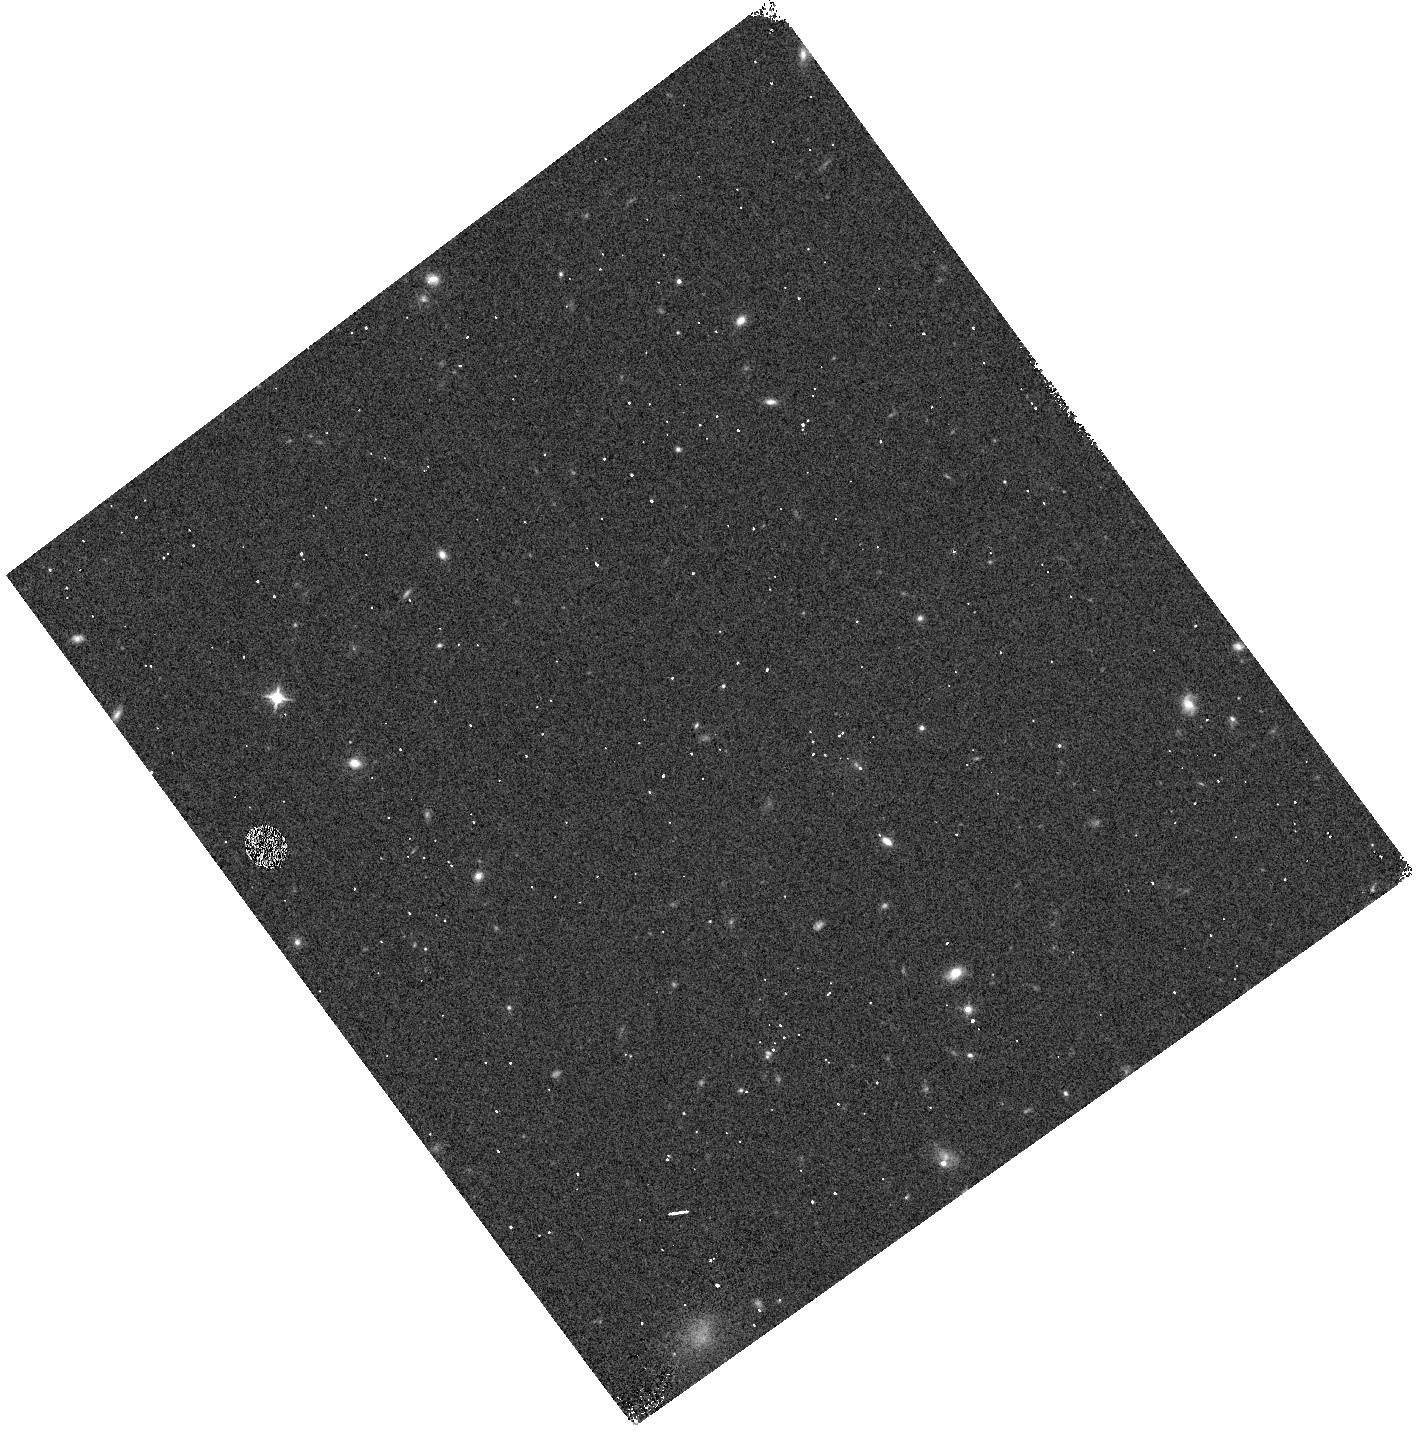
Target: GRB111209A. Instrument: WFC3/IR. Filter: F125W. Exposure: 3 min. Observation ID: hst_12786_03_wfc3_ir_f125w_ibwx03

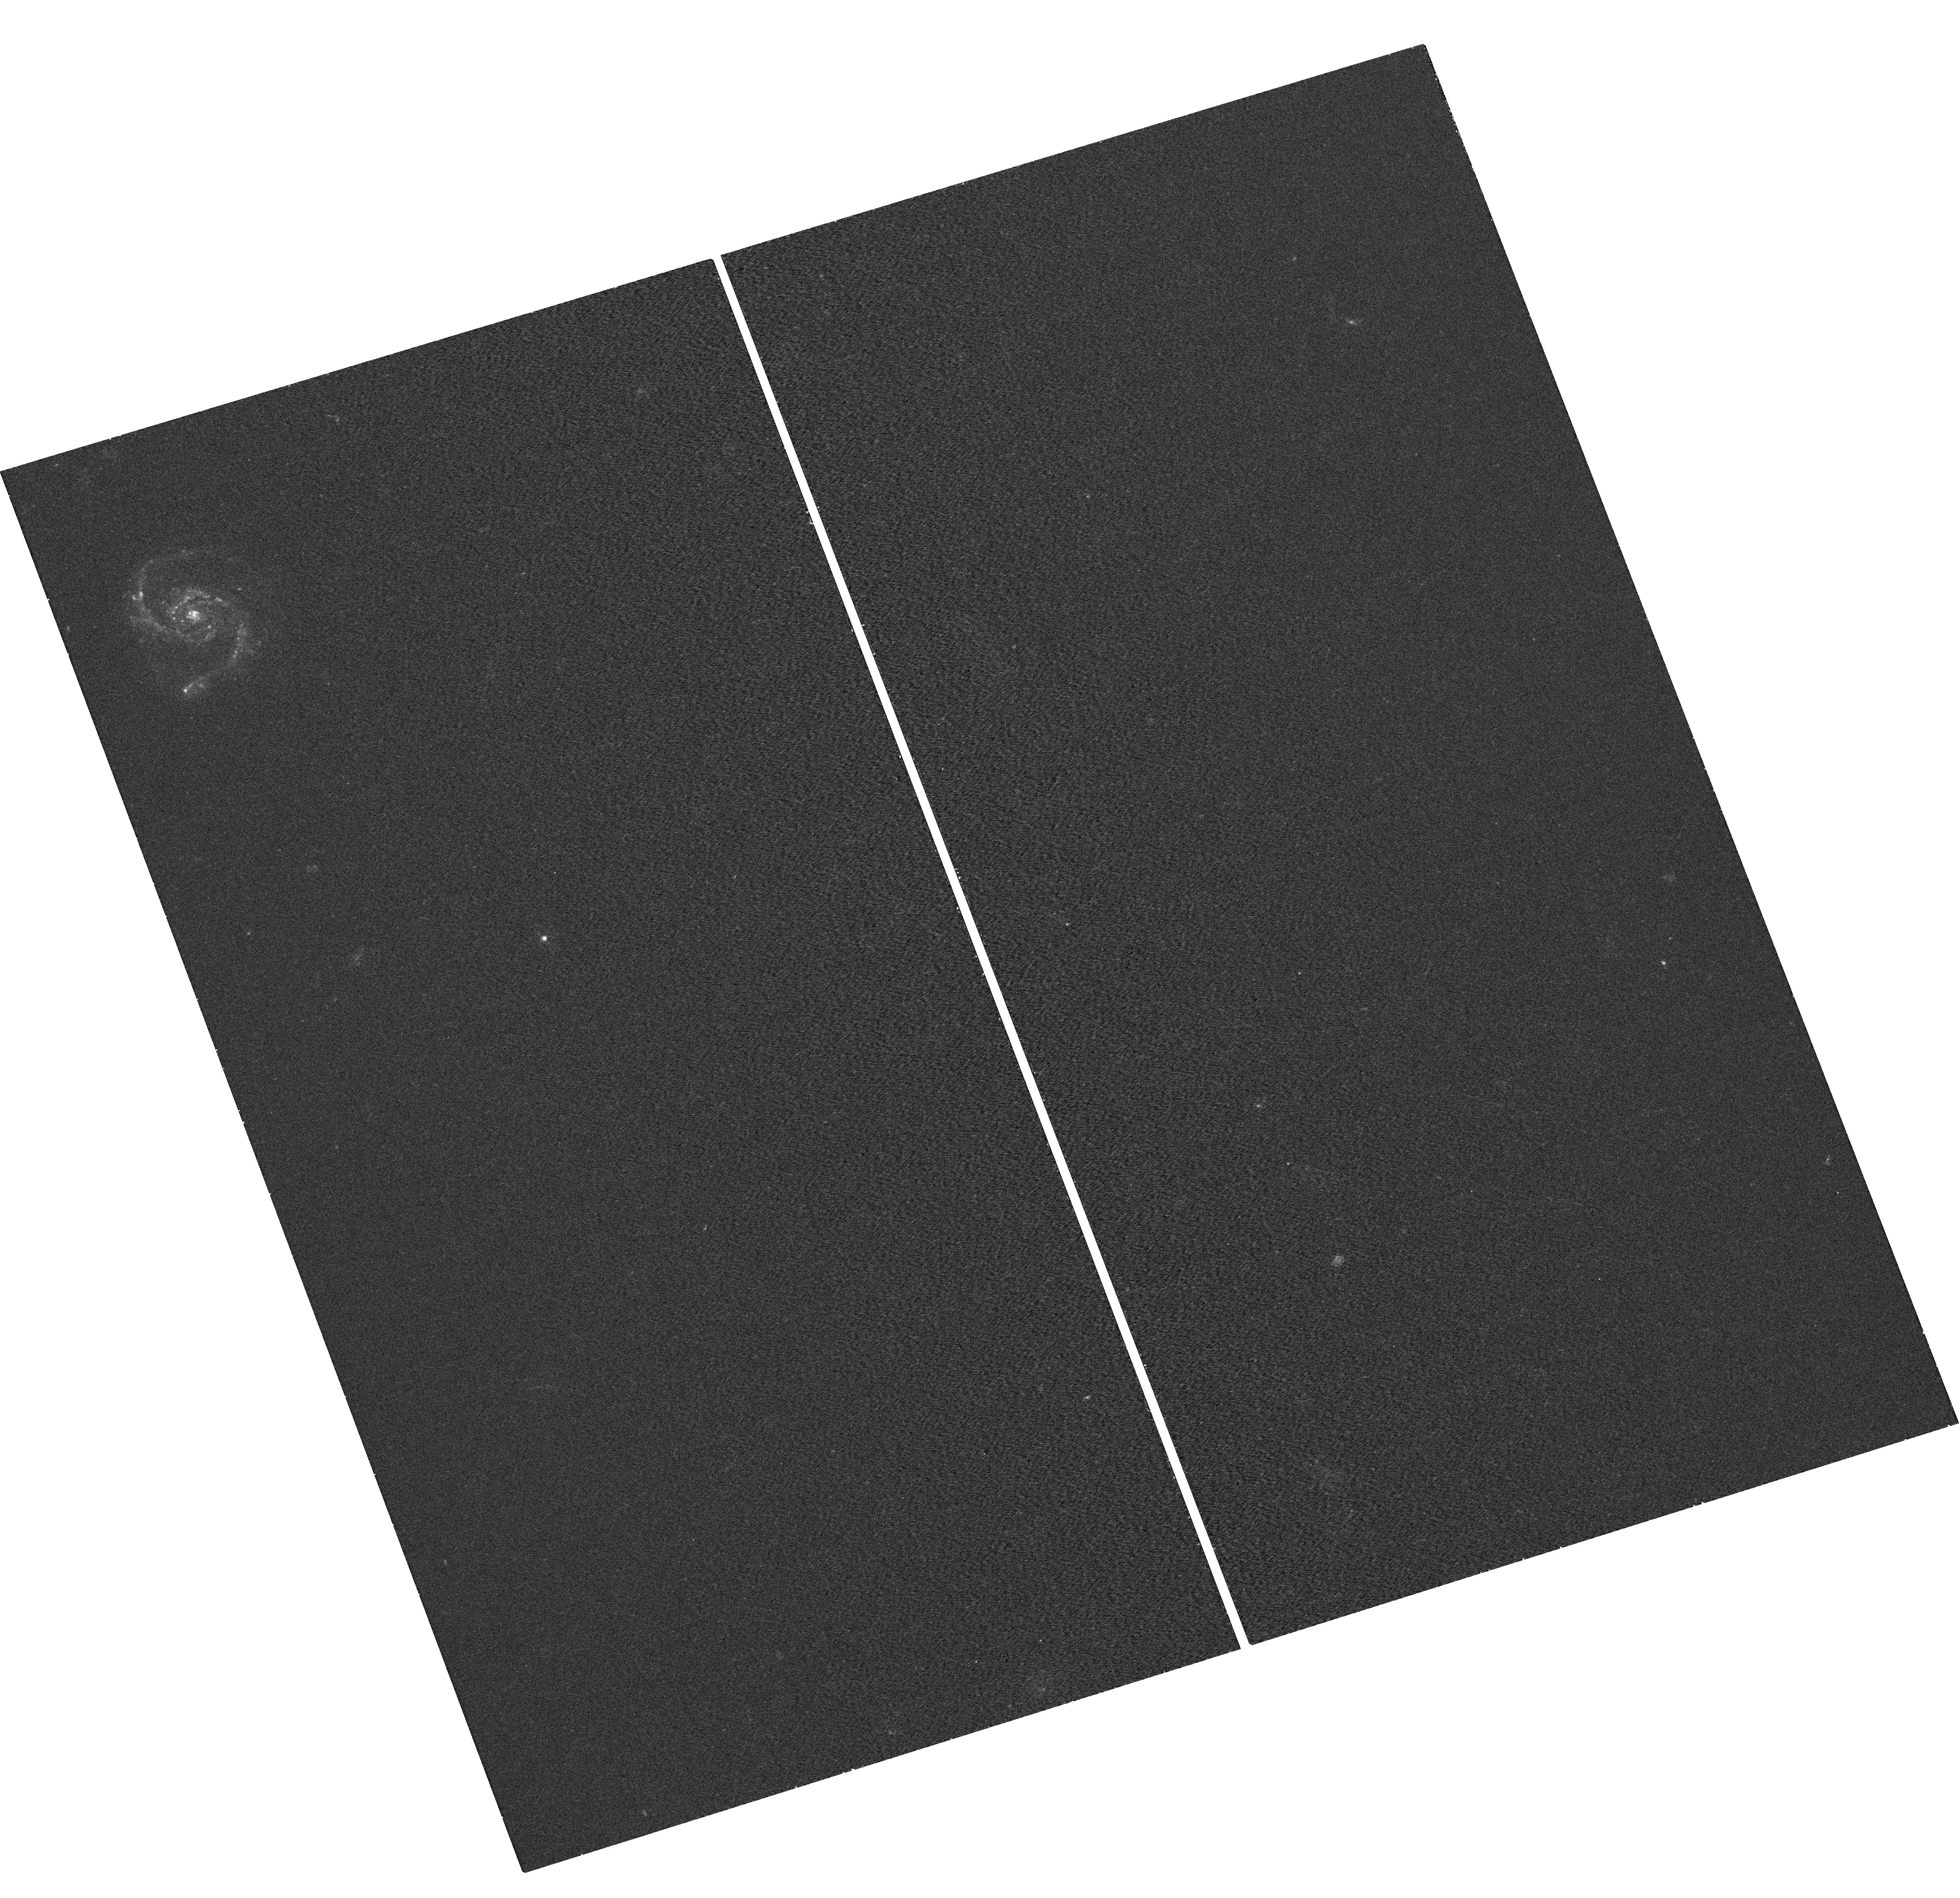
Target: GRB111209A. Instrument: WFC3/UVIS. Filter: F336W. Exposure: 18 min. Observation ID: hst_12786_01_wfc3_uvis_f336w_ibwx01

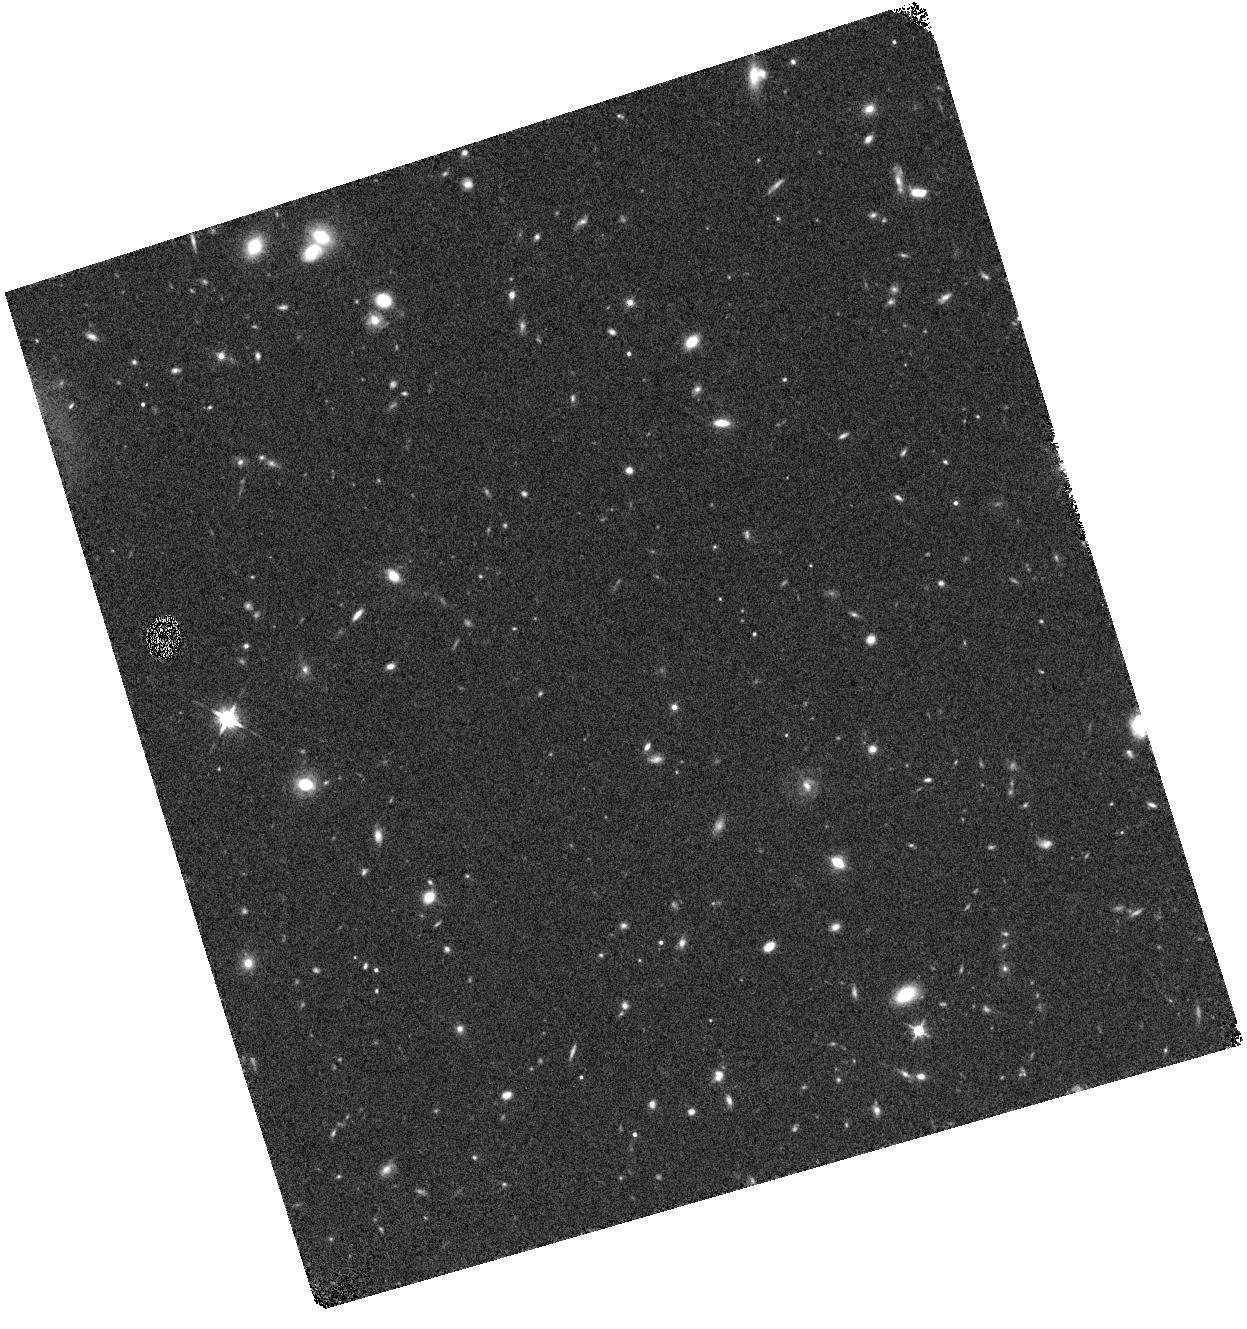
Target: GRB111209A. Instrument: WFC3/IR. Filter: F125W. Exposure: 18 min. Observation ID: hst_12786_01_wfc3_ir_f125w_ibwx01

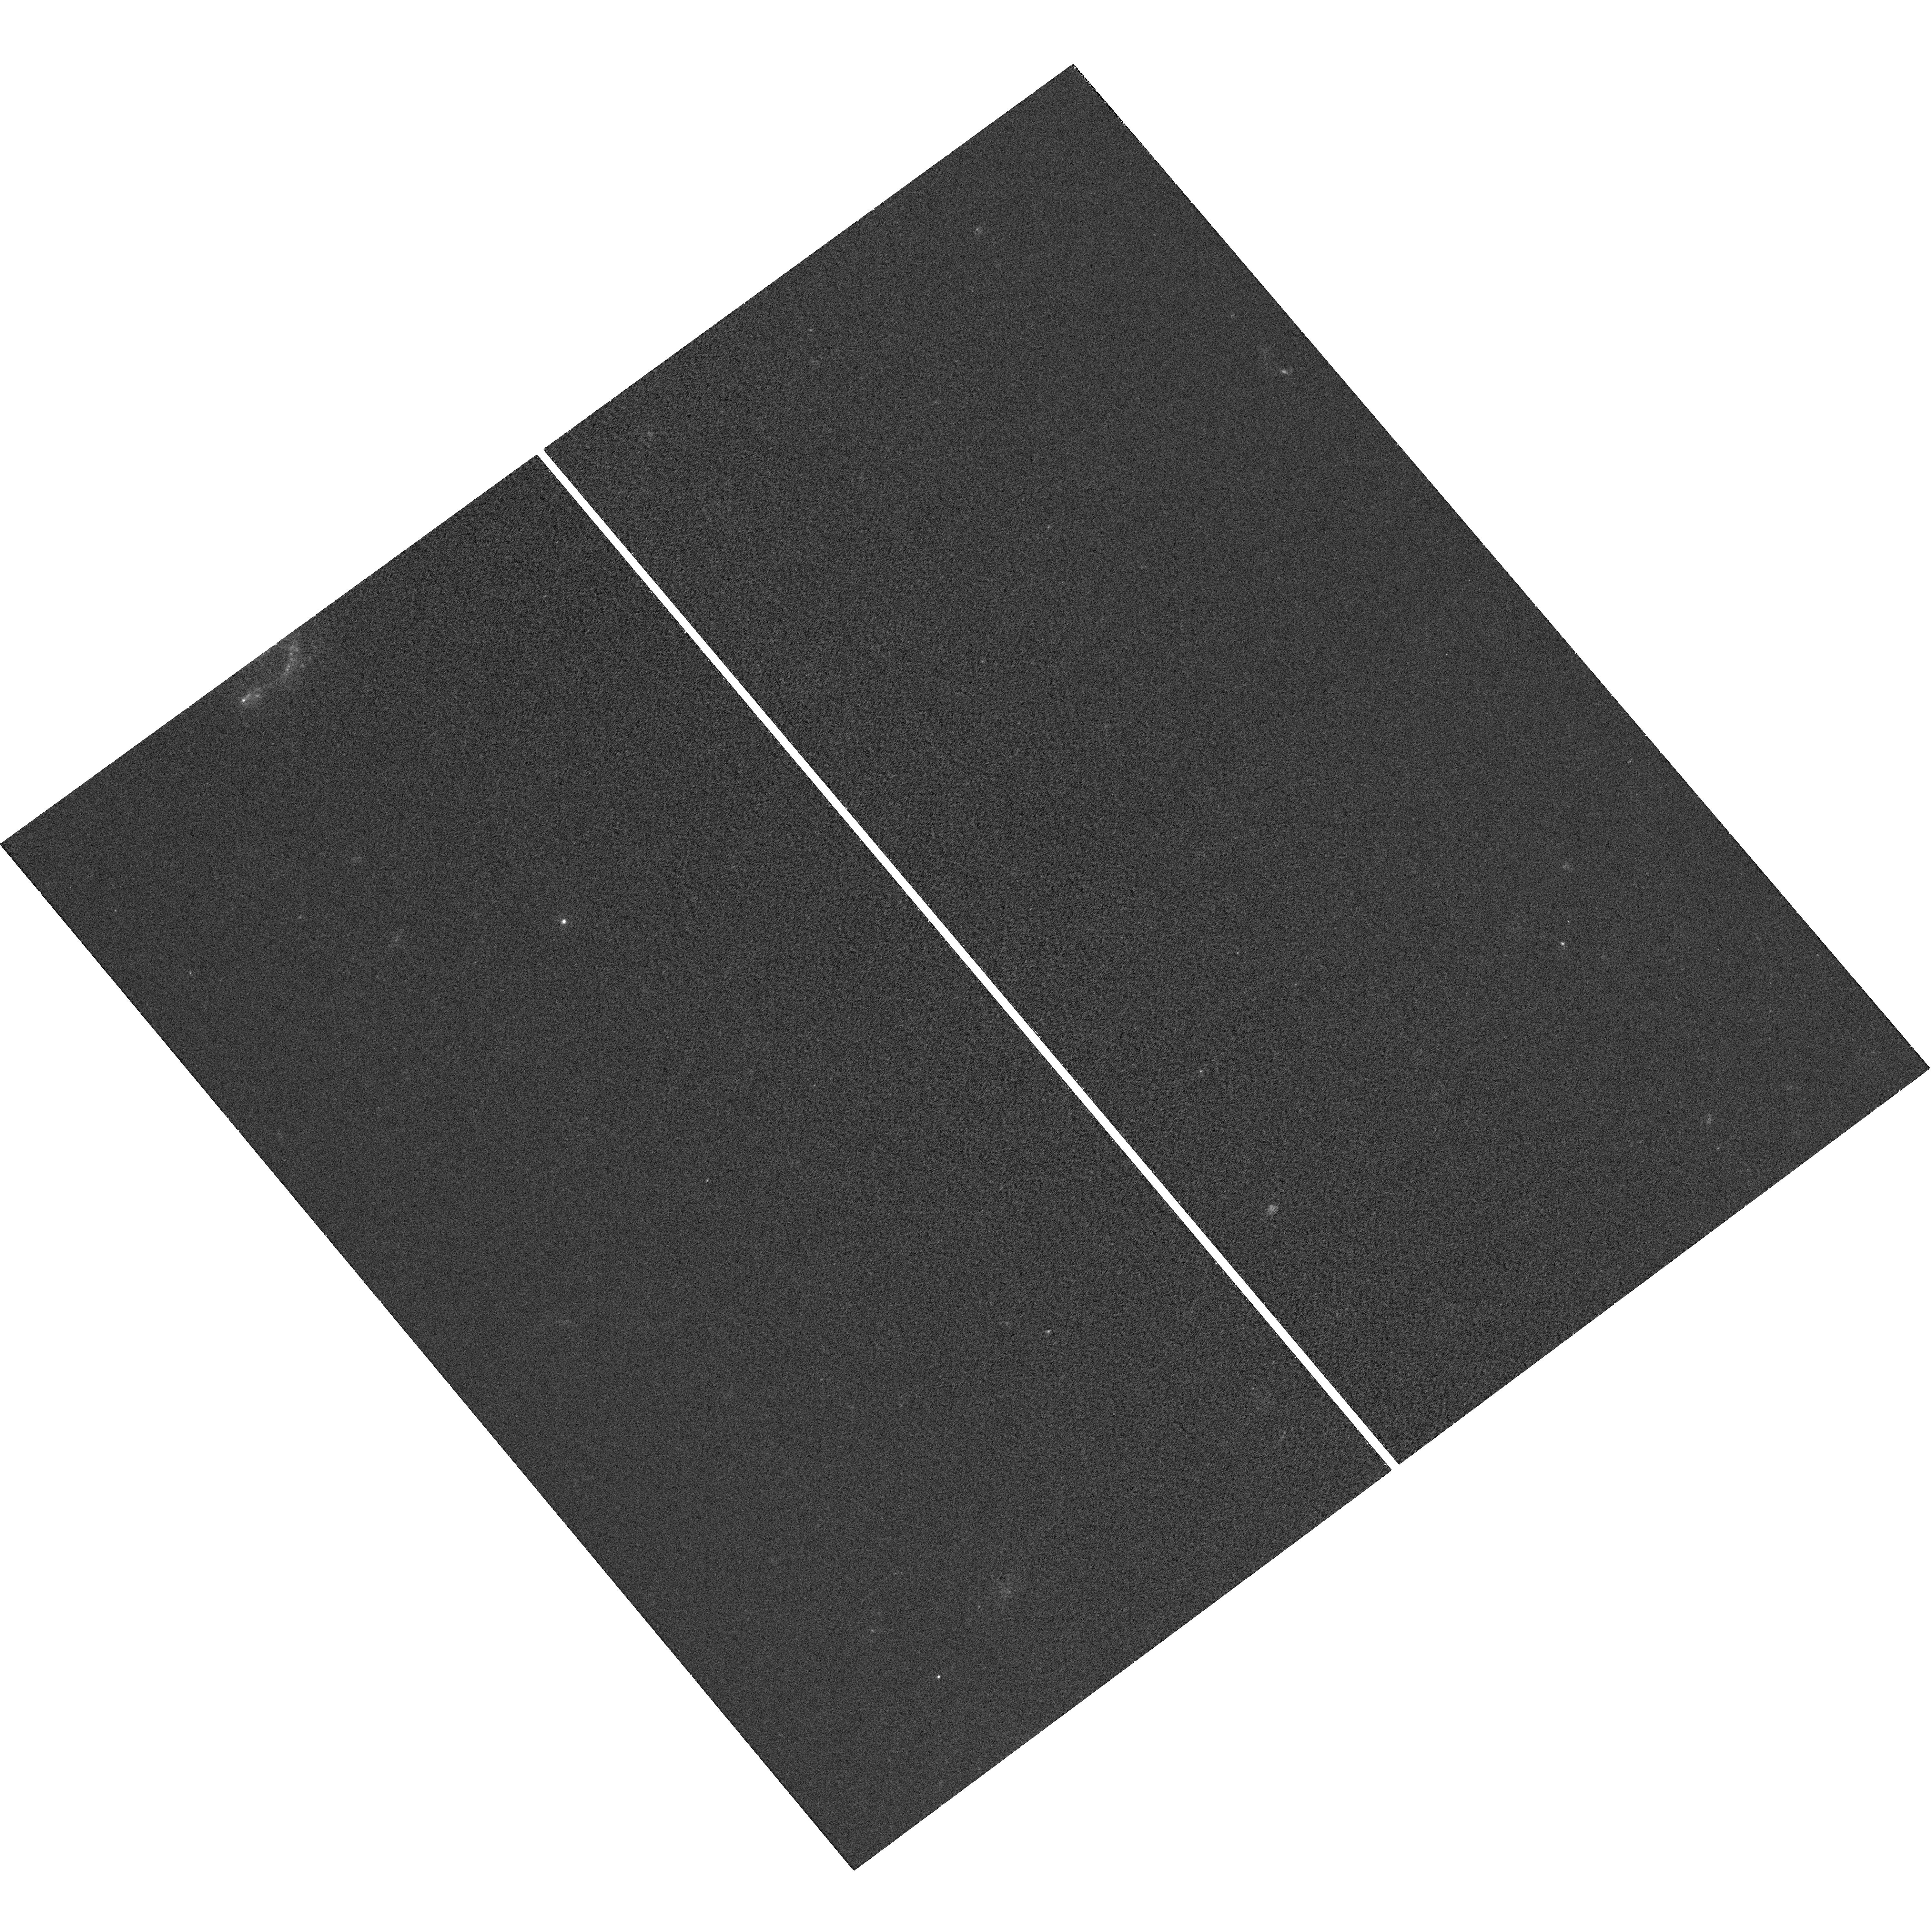
Target: GRB111209A. Instrument: WFC3/UVIS. Filter: F336W. Exposure: 23 min. Observation ID: hst_12786_03_wfc3_uvis_f336w_ibwx03

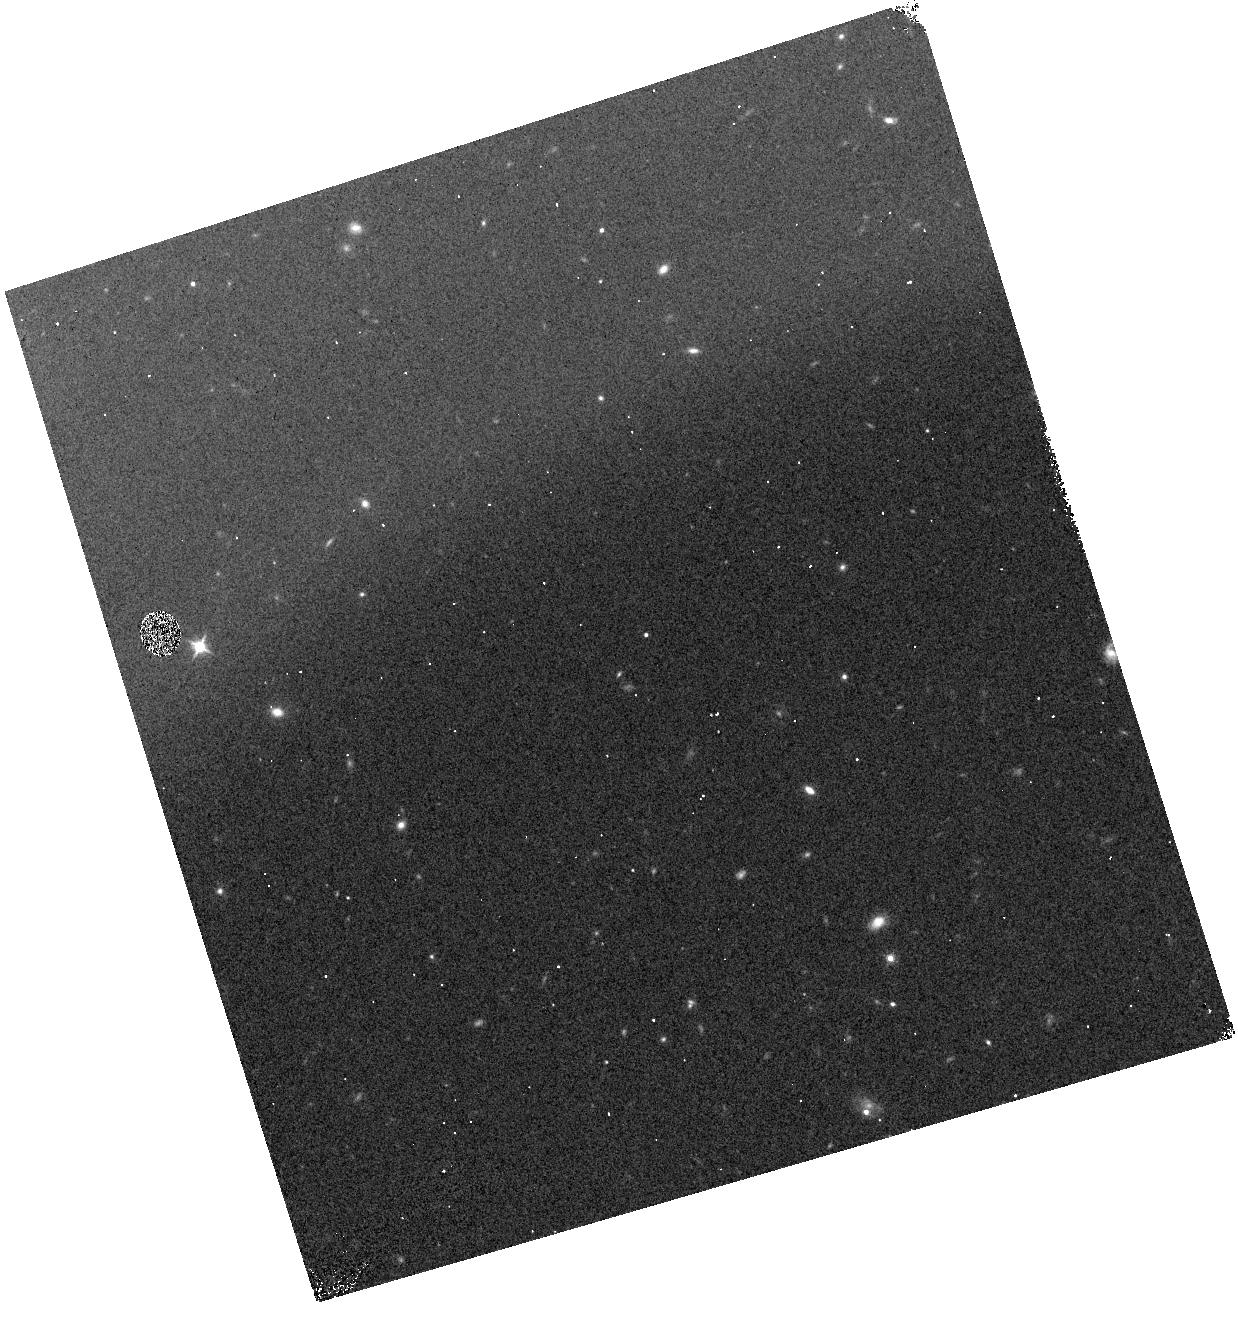
Target: GRB111209A. Instrument: WFC3/IR. Filter: F125W. Exposure: 3 min. Observation ID: hst_12786_02_wfc3_ir_f125w_ibwx02

Searching for the nature of the ultra-long transient GRB 111209A (PI: Levan, Andrew James)

We propose observations of the exceptional long duration transient GRB 111209A. Its long-lived gamma- and X-ray emission mark it apart from other GRBs, and are very similar to those of the Christmas day burst 2010, whose origin remains under debate, culminating in the publication of two competing scenarios in Nature earlier this month. Unlike the Christmas day burst, our deep VLT and Gemini spectroscopy has unveiled the redshift of GRB 111209A, and allows us to lauch a comprehensive campaign to understand its origin. Does it originate from a massive star collapse akin to long GRBs? Is it related to Galactic nuclei, as suggested for some other long lived gamma-ray transients discovered in 2011? By utilizing the exquisite HST PSF we will obtain a precise position of the afterglow with respect to its host galaxy. Coupled with this we will use the unique ability of WFC3 grism's to obtain good S/N across the 1 micron region to search at the expected peak of any supernova, and hence provide spectroscopic evidence for the presence (or absence) of an associated supernova. Ultimately these observations may show conclusively what these long duration transients are, and link them into the diverse populations of high energy transients that are now being uncovered.